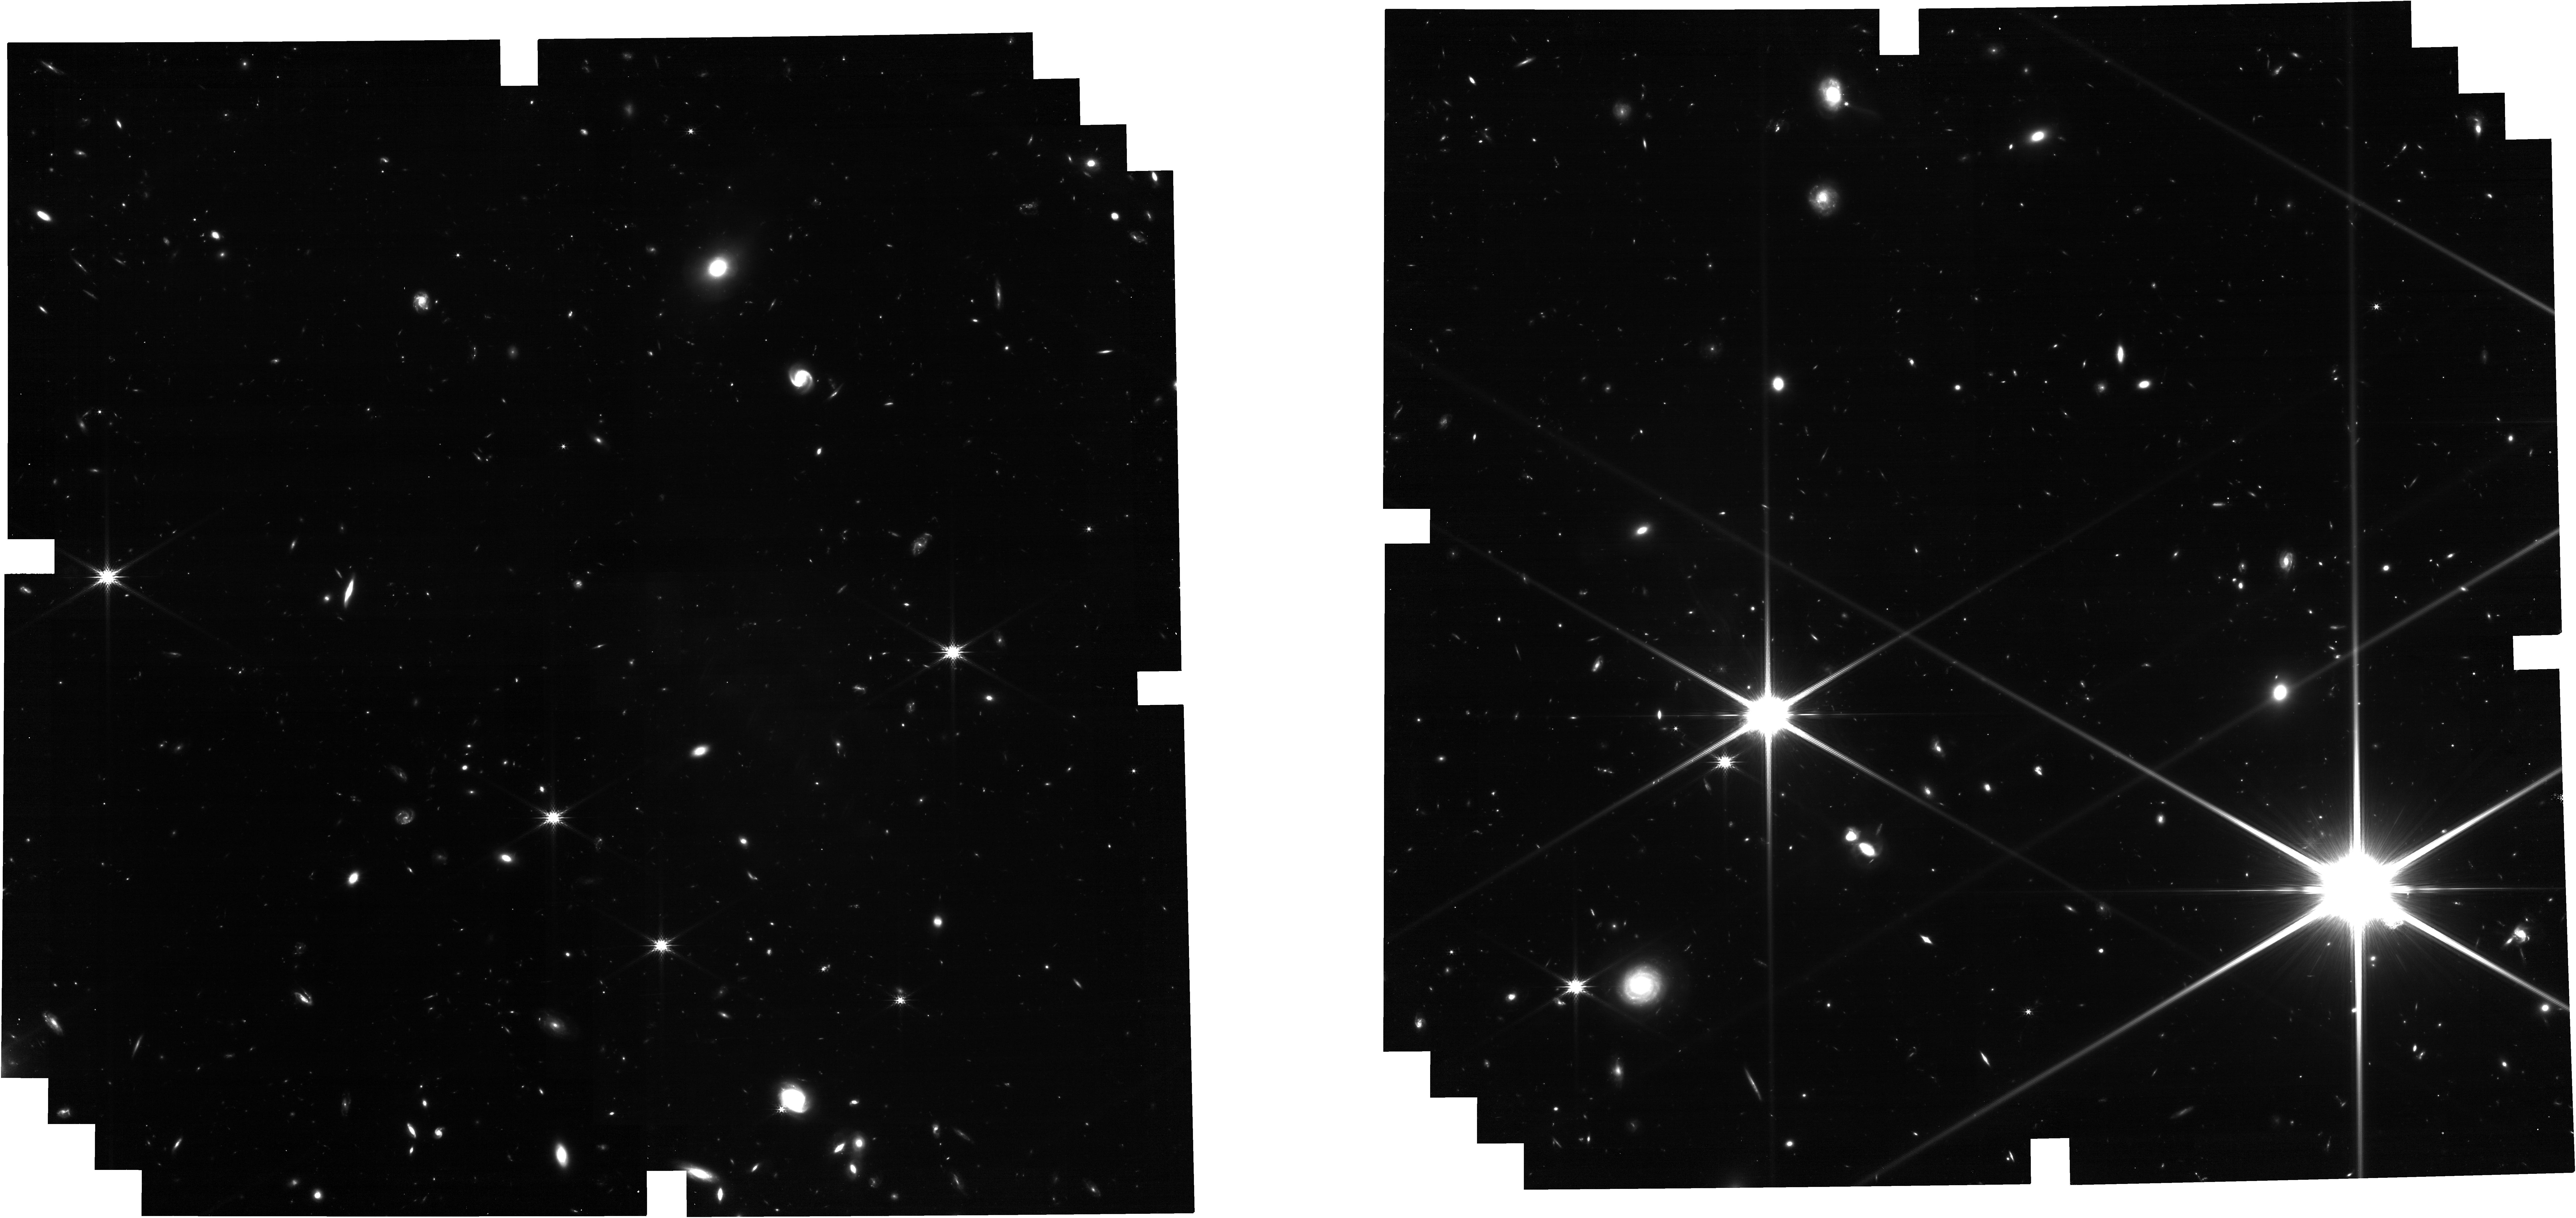
Target: FRB20210912A
Instrument: NIRCAM
Filter: F200W
Exposure: 1.4 h
Observation ID: jw05743-o001_t001_nircam_clear-f200w

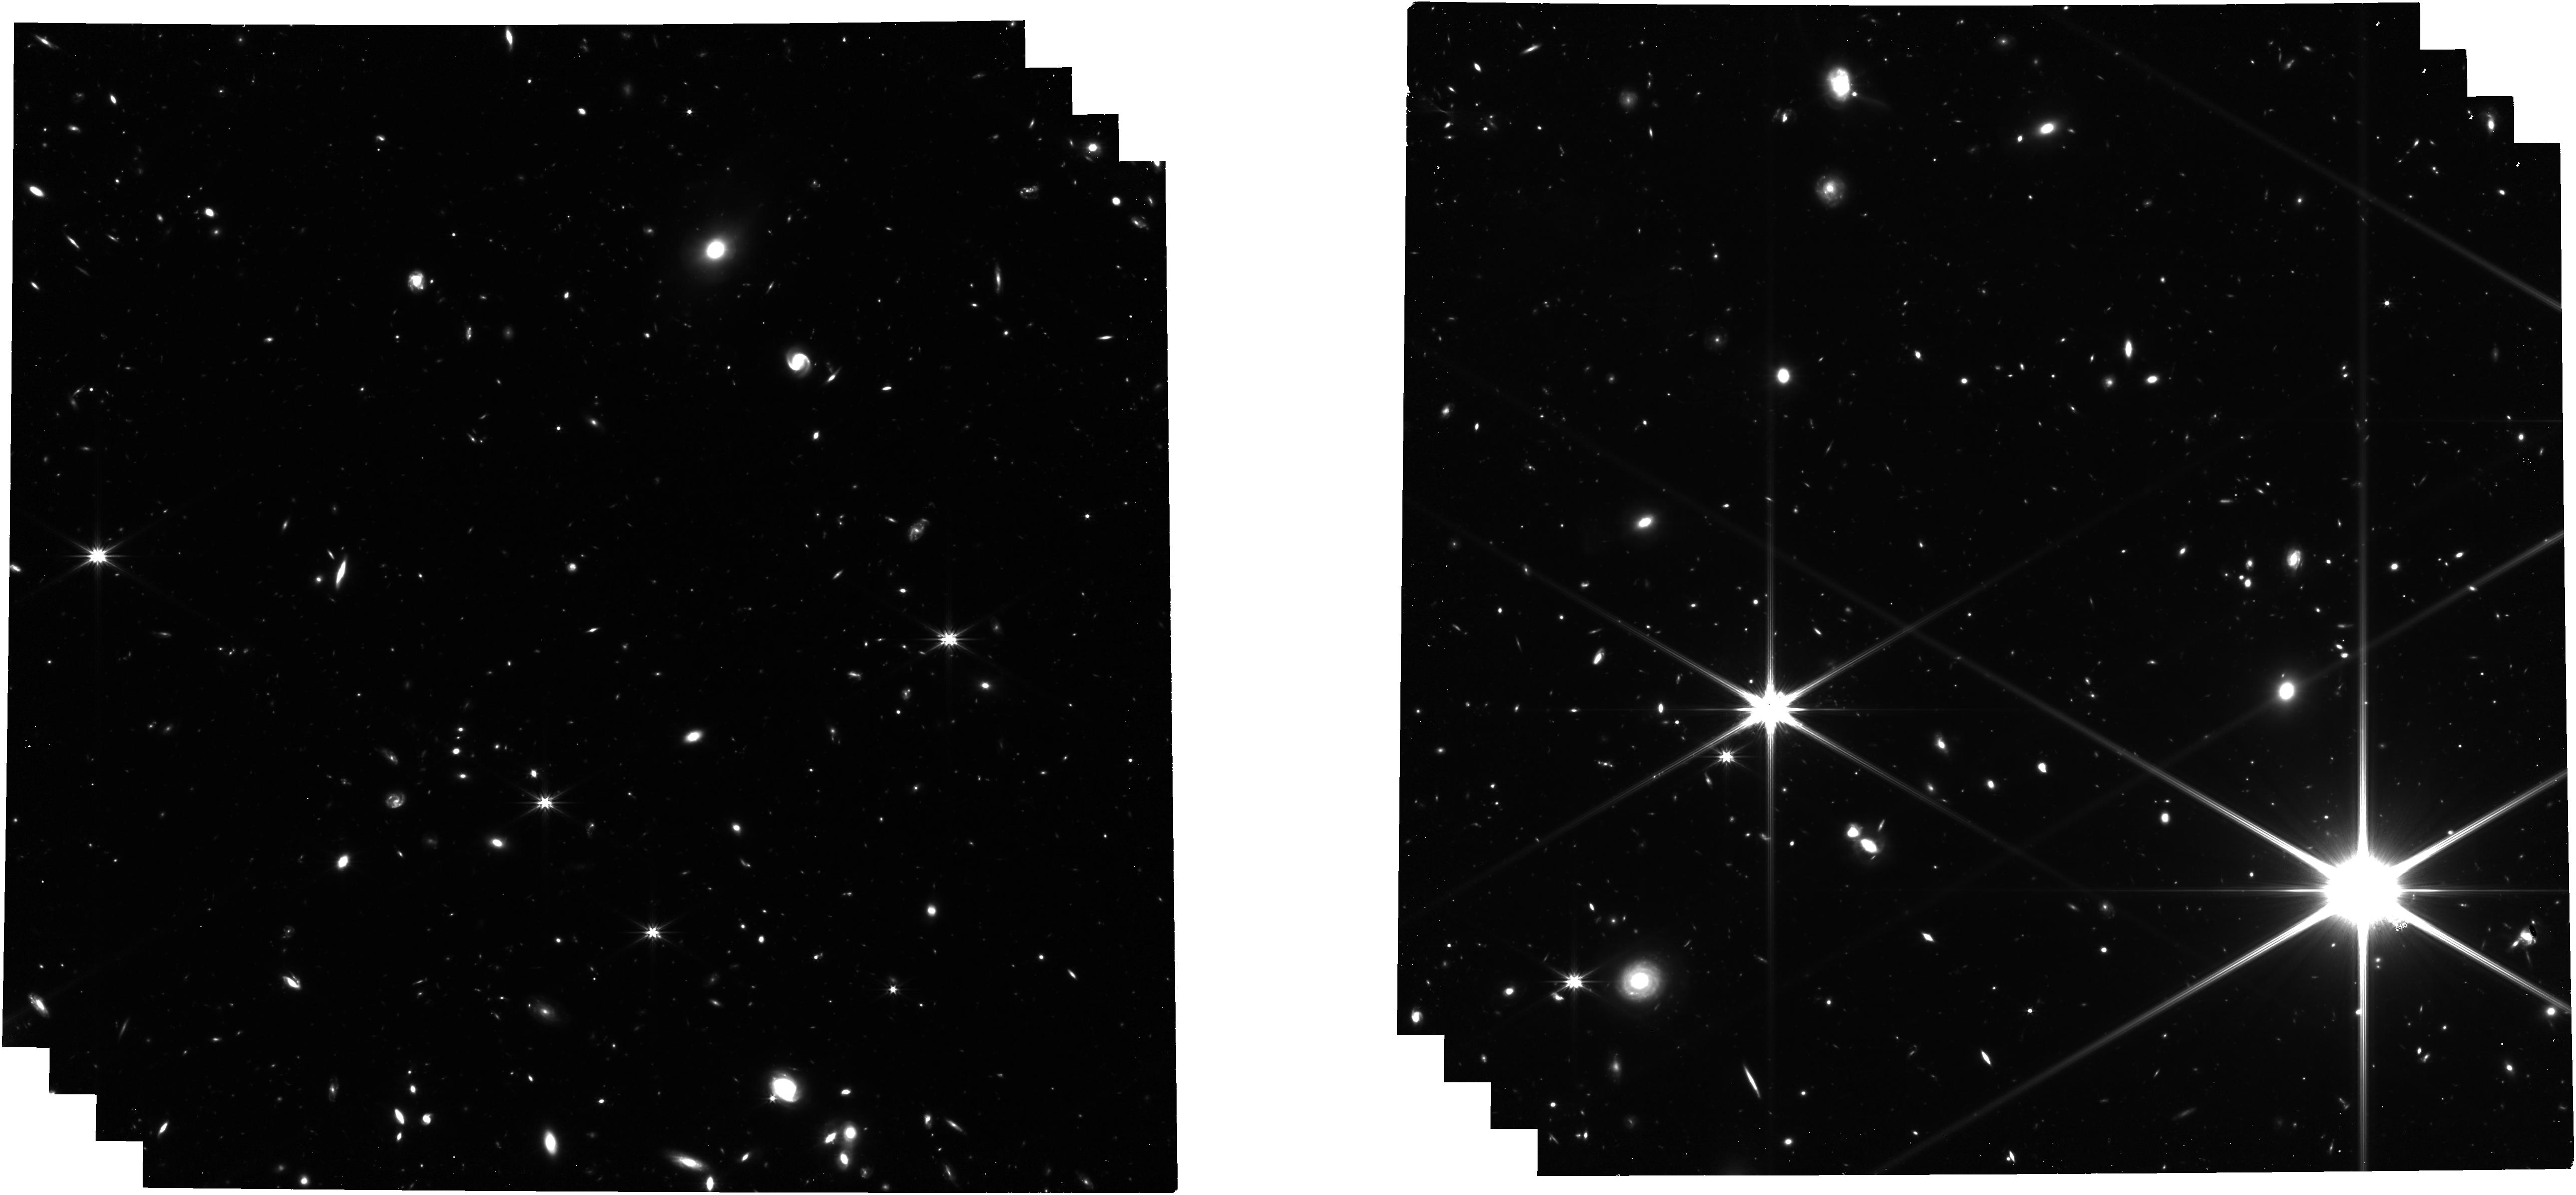
Target: FRB20210912A
Instrument: NIRCAM
Filter: F322W2
Exposure: 1.4 h
Observation ID: jw05743-o001_t001_nircam_clear-f322w2

Spotlighting the ionised Universe by uncovering the faintest ever host galaxy of a Fast Radio Burst (PI: Deller, Adam Travis)

Fast Radio Bursts (FRBs) are millisecond duration radio transients that originate at cosmological distances. Because the ionised intergalactic medium (along with the circumgalactic and interstellar media in both the host galaxies and the Milky Way) leads to a frequency dependent delay in their arrival time on the order of seconds, the electron column along an FRB line of sight can be measured to 0.1% or better, meaning they can be used as precision probes of the ionised Universe - including the elusive diffuse components. The current record holder is a recently-identified FRB from redshift 1, but other bursts exhibit frequency dependent delays consistent with an origin at even higher redshift. Of these, just one - FRB 20210912A - has been localised sufficiently precisely for follow-up, and yet no host has been seen in deep ground-based imaging at this location - to a limit 3 magnitudes fainter than any of the dozens of other known FRB host galaxies! Modeling indicates that the host of FRB 20210912A is likely a faint galaxy at z~1.3, and will be infeasible to detect with ground-based facilities. With a modest JWST imaging and spectroscopy program, we can detect the host of this FRB, confirm its record-breaking redshift, and use it to 1) support (or refute) the neutron-star magnetosphere model for FRB progenitors, and 2) extend the relationship between FRB dispersion and redshift, refining the prospects for using FRBs to determine both cosmological parameters such as the Hubble constant and the impact of galaxy feedback on the distribution of ionised baryons.